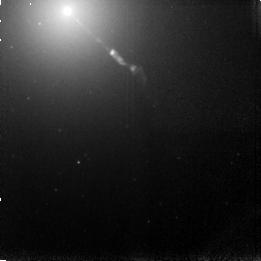
Target: M87-JET
Instrument: NICMOS/NIC3
Filter: F166N
Exposure: 15 min
Observation ID: n4h8010a0

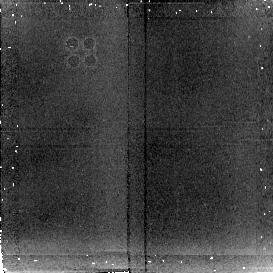
Target: 3C273-JET
Instrument: NICMOS/NIC2
Filter: F222M
Exposure: 6 min
Observation ID: n4h8020c0

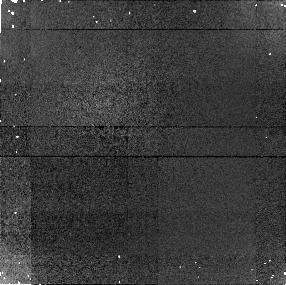
Target: M87-JET
Instrument: NICMOS/NIC1
Filter: F160W
Exposure: 2 min
Observation ID: n4h801020

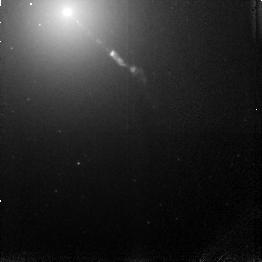
Target: M87-JET
Instrument: NICMOS/NIC3
Filter: F164N
Exposure: 15 min
Observation ID: n4h801070

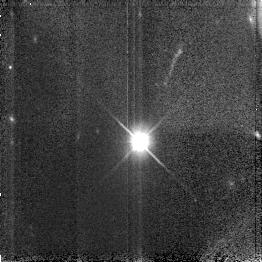
Target: 3C273-JET
Instrument: NICMOS/NIC3
Filter: F110W
Exposure: 4 min
Observation ID: n4h802040

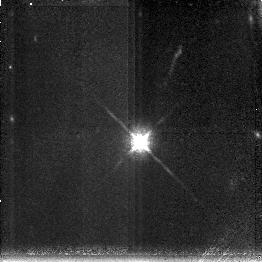
Target: 3C273-JET
Instrument: NICMOS/NIC3
Filter: F190N
Exposure: 43 min
Observation ID: n4h802010

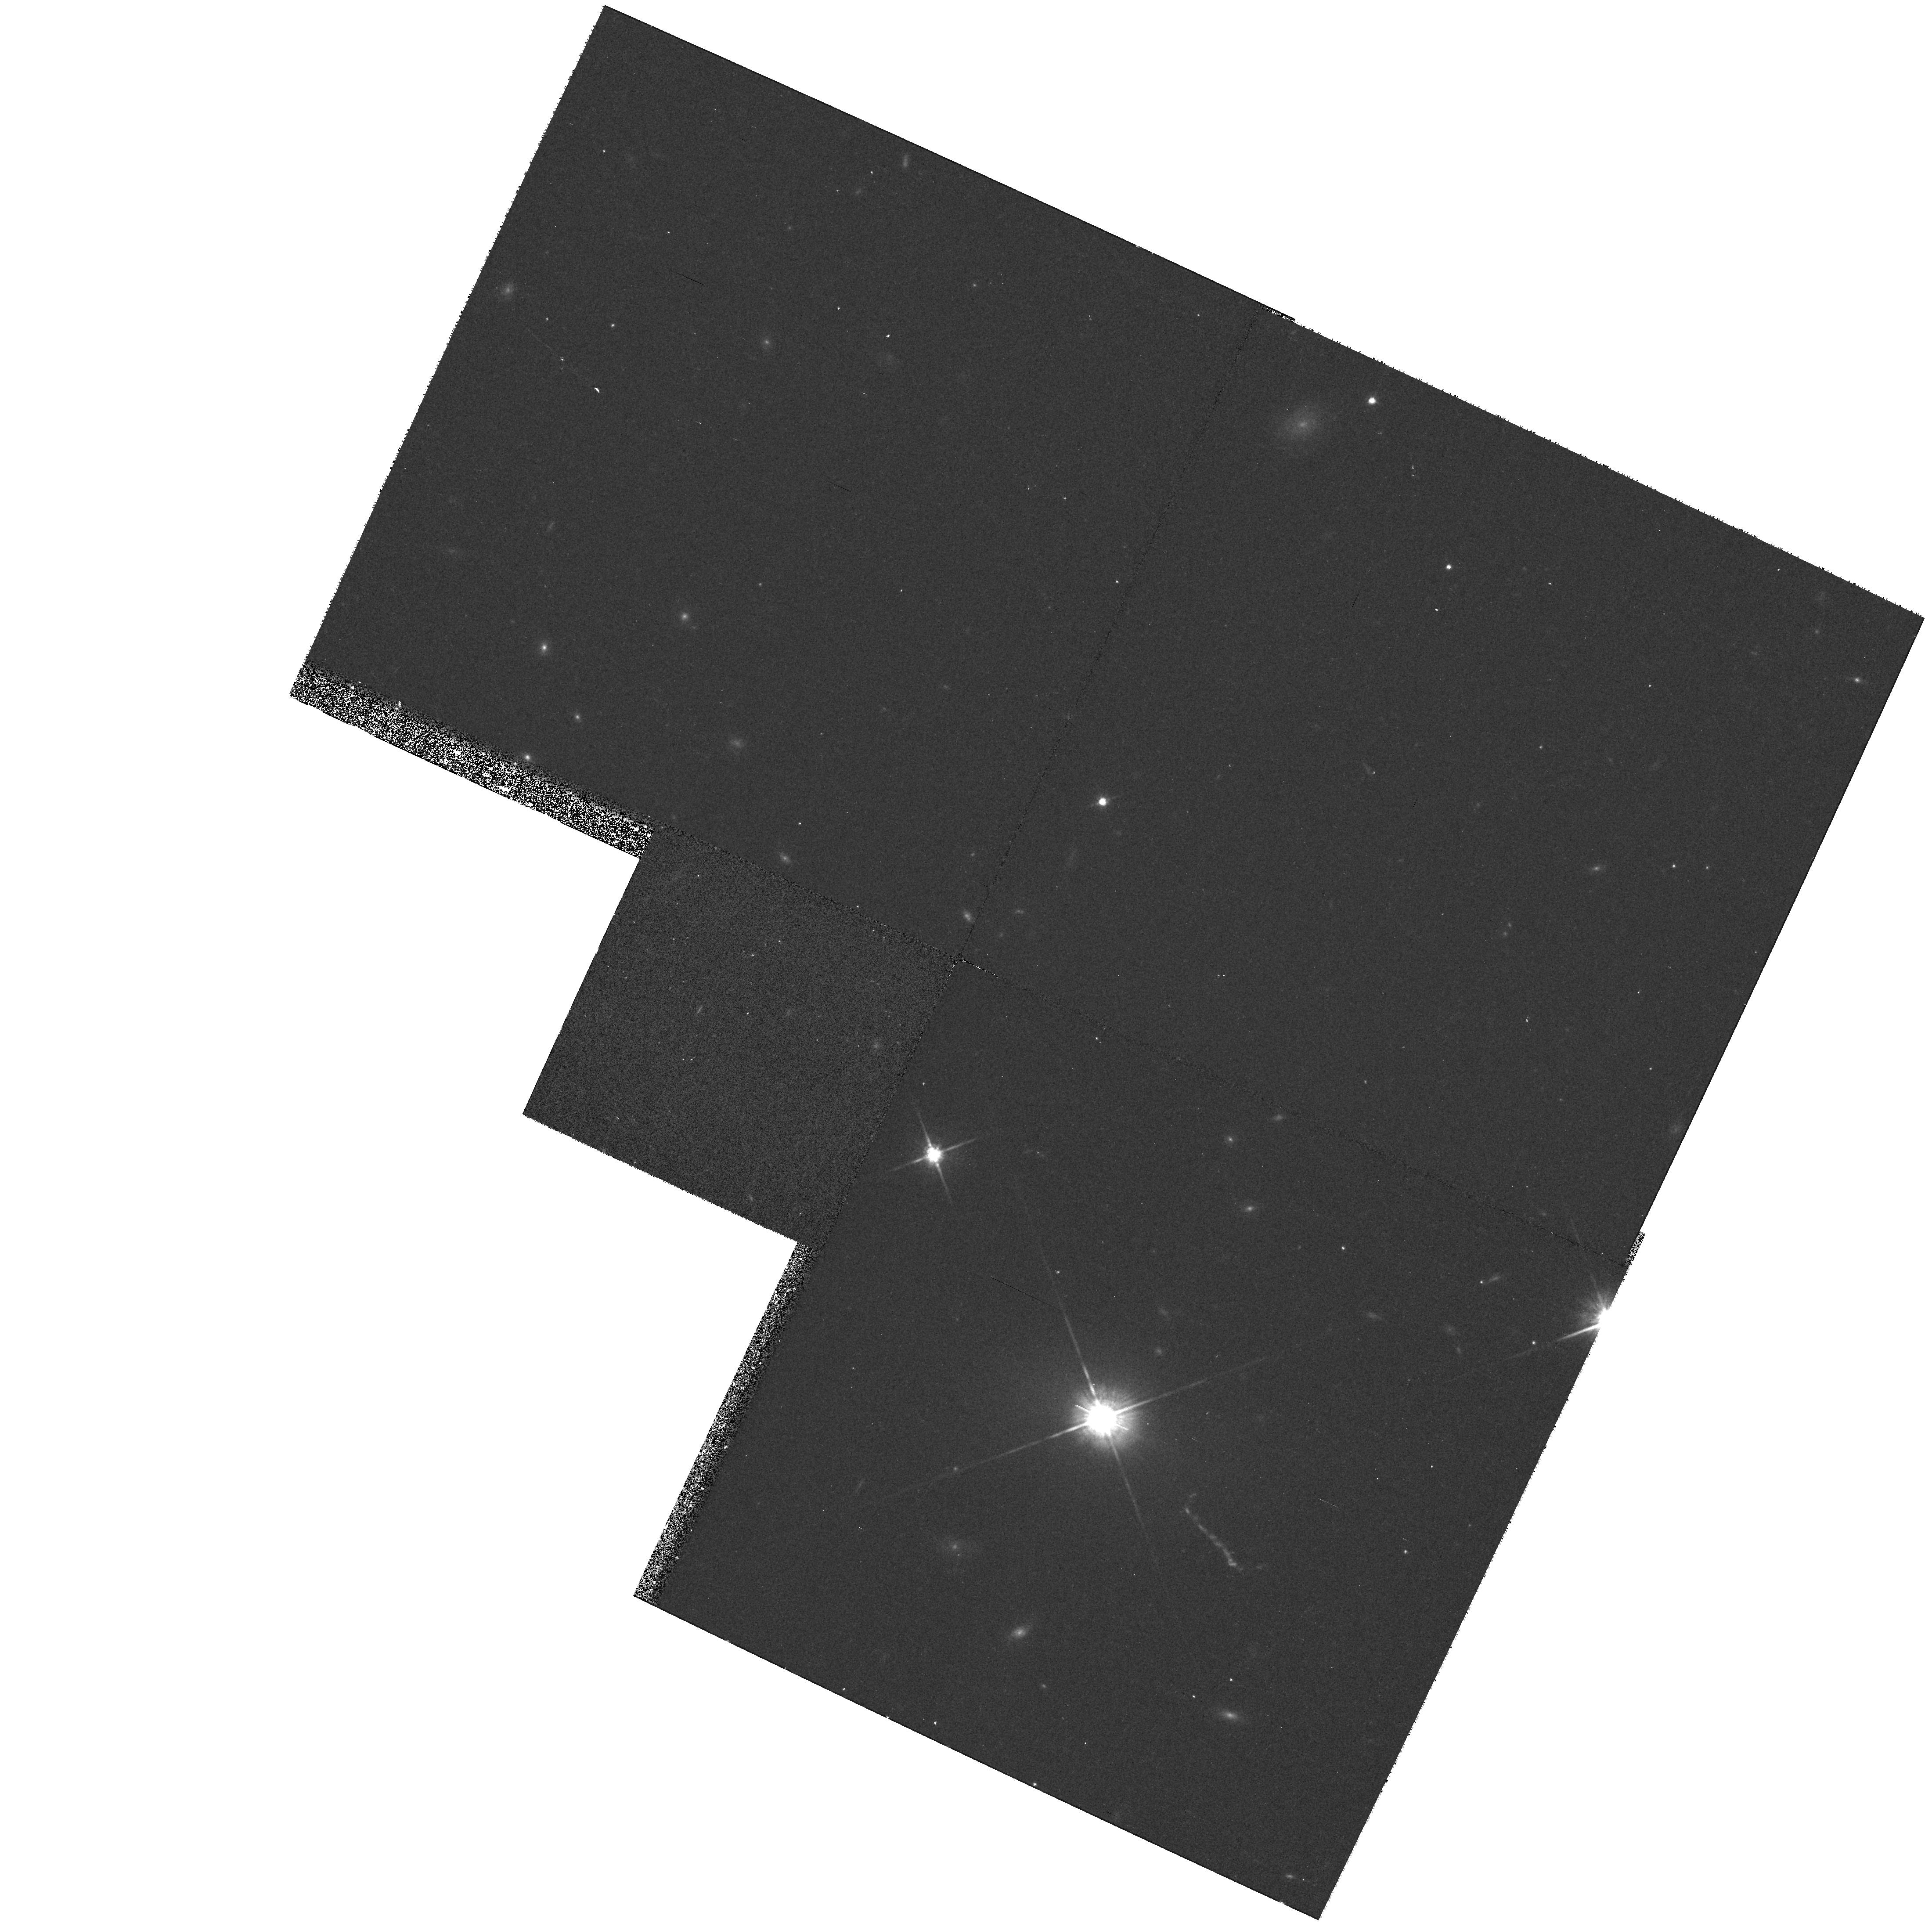
Target: 3C273-JET
Instrument: WFPC2/PC
Filter: F814W
Exposure: 10 min
Observation ID: hst_7173_a2_wfpc2_pc_f814w_u4h8a2

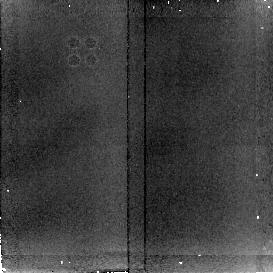
Target: M87-JET
Instrument: NICMOS/NIC2
Filter: F222M
Exposure: 3 min
Observation ID: n4h801060

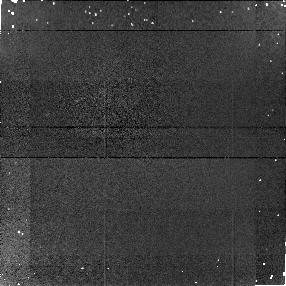
Target: 3C273-JET
Instrument: NICMOS/NIC1
Filter: F160W
Exposure: 4 min
Observation ID: n4h802050

Emission Line Imaging of Extragalactic Jets (PI: Rieke, Marcia J.)

If a jet emanating from a galactic nucleus collides with an interstellar cloud, the jet will presumably induce shocks in the cloud. Imaging in the [FeII] line can test whether such shocks occur in the cases of the M87 jet, knot A, where polarimtry suggests a jet- cloud collision, and of the 3C273 jet where it impacts the intergalactic medium. Broadband images will be used 1) to check whether energy loss effects can be observed along the lengths of the jet by looking for changes in spectral index along the jet; 2) to measure the widths of the jets for comparison with the radio widths to estimate the relative lifetimes of the particles. The spectral index measurement will benefit from shorter wavelength data which exist in the HST archive for M87 but which will require a single WFPC exposure for 3C273.